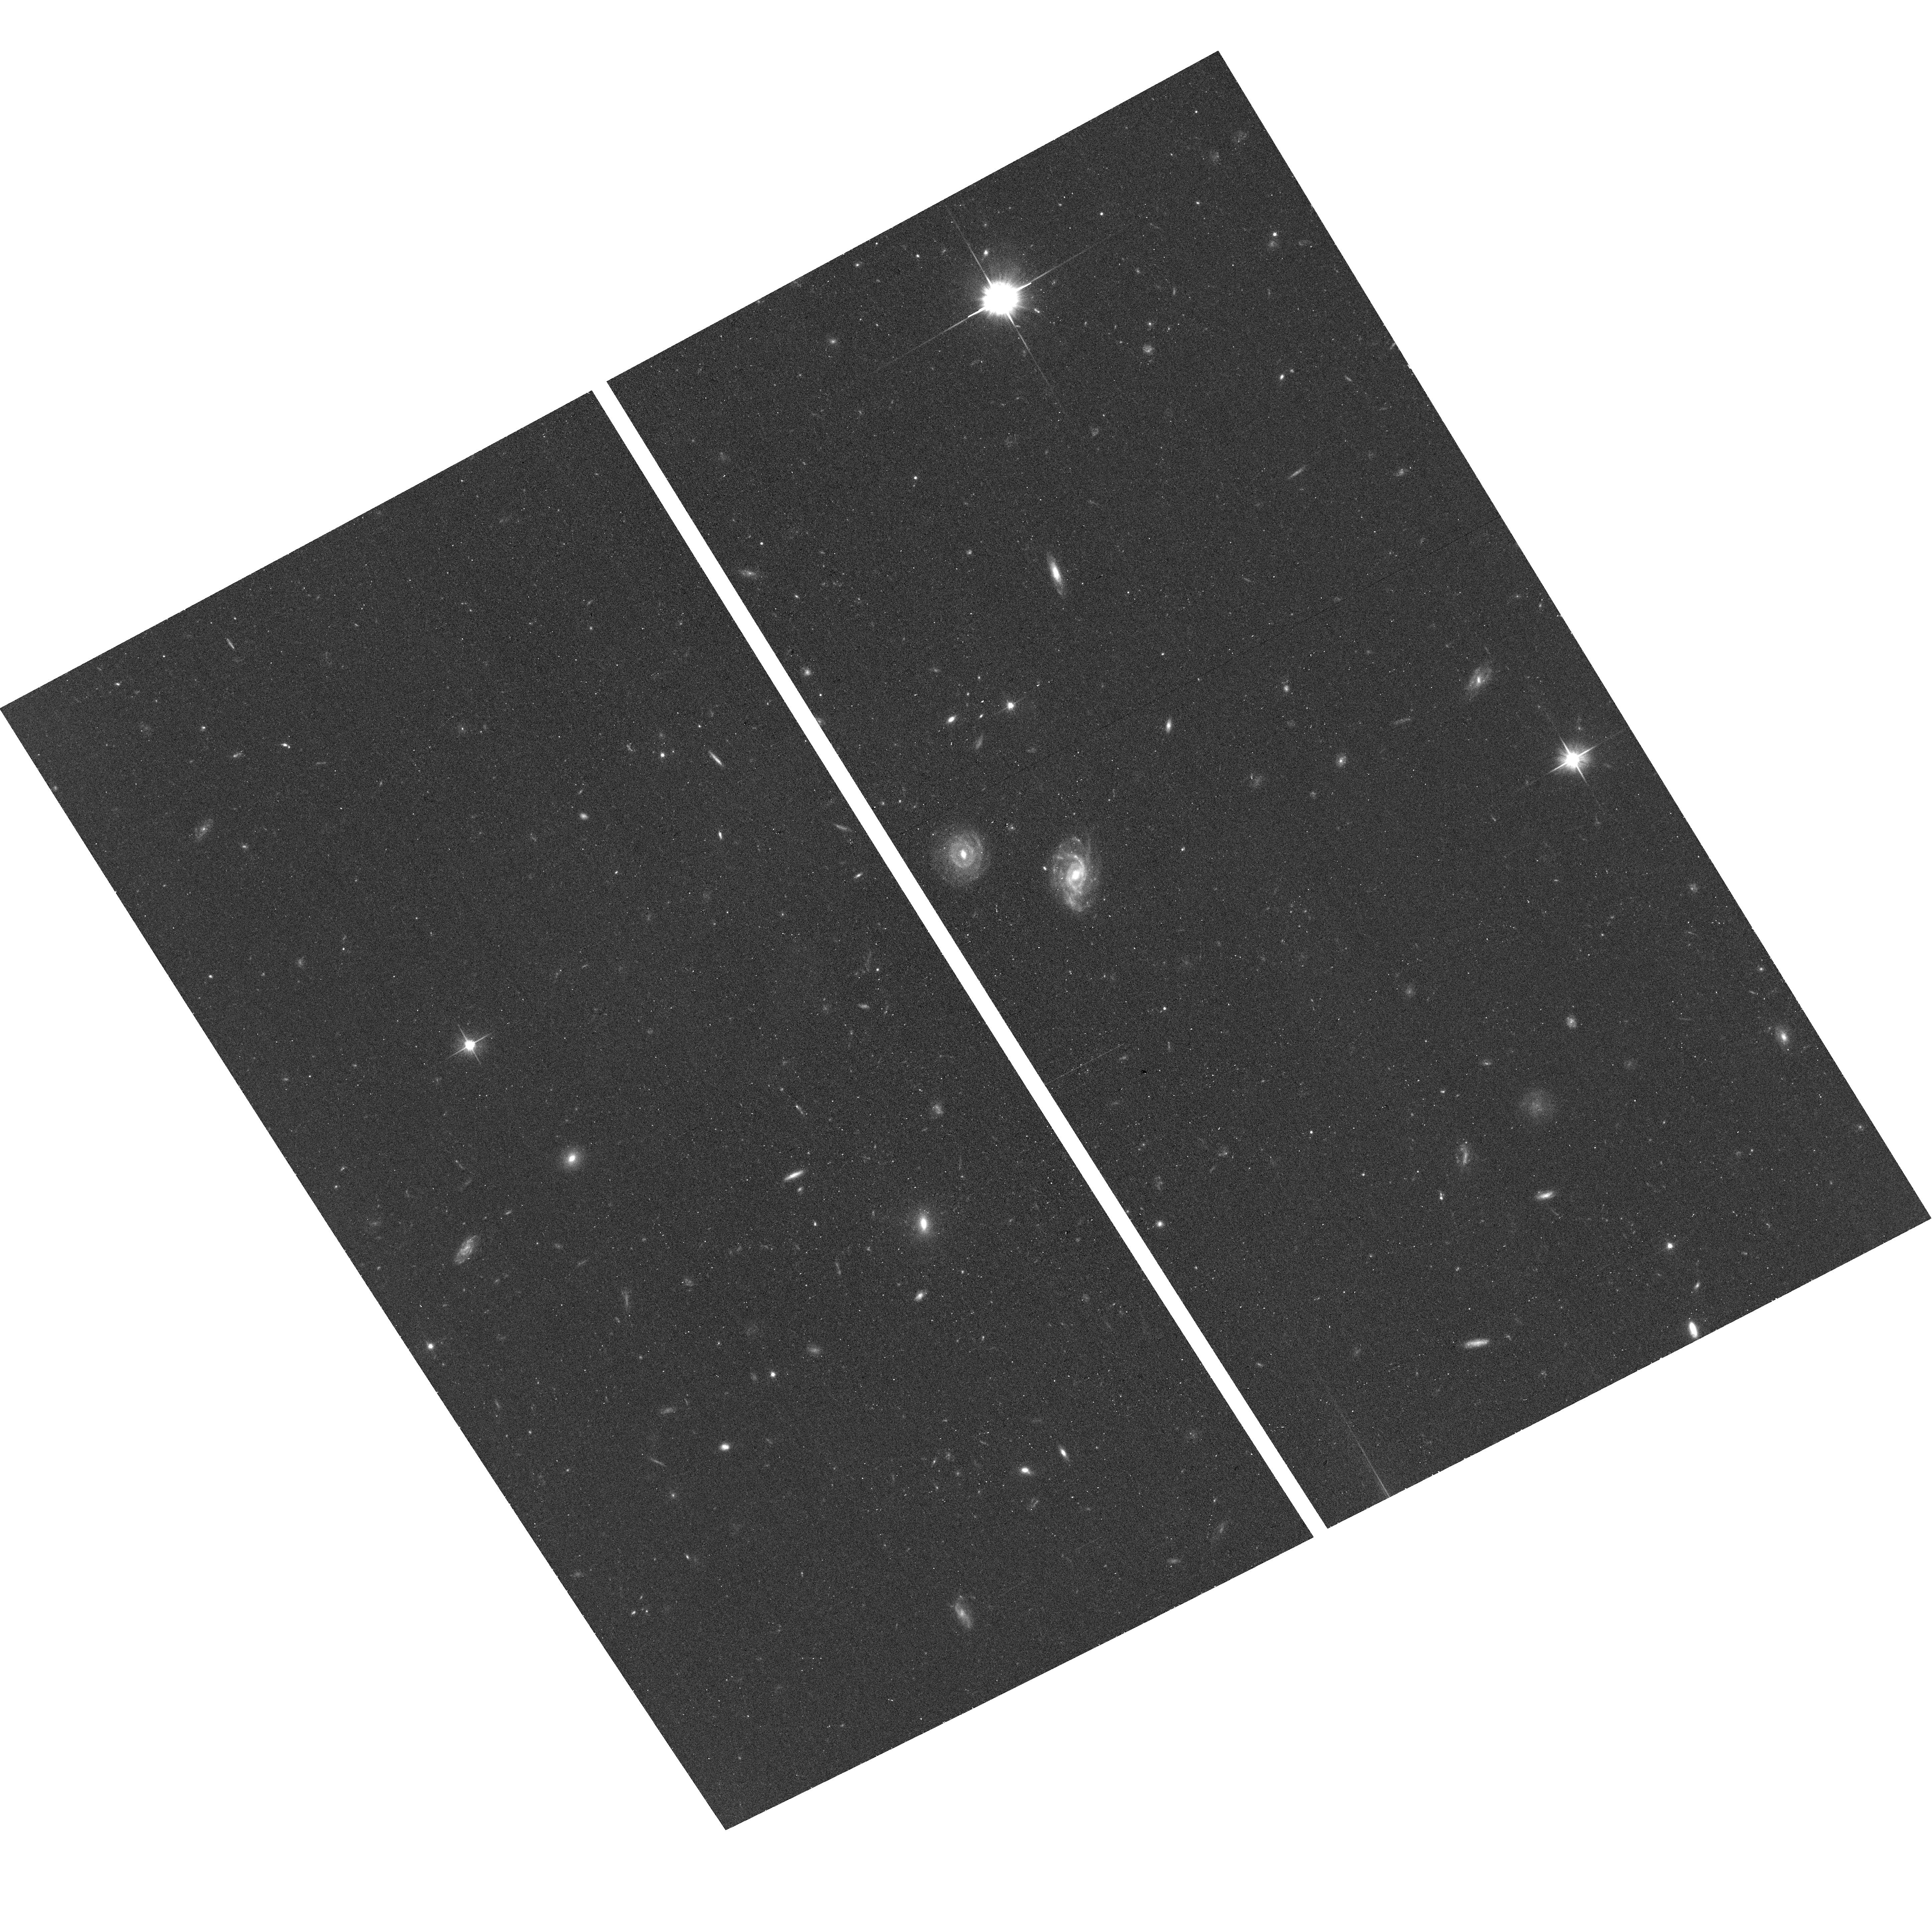
Target: field at RA 160.877°, Dec 11.779°
Instrument: ACS/WFC
Filter: F606W
Exposure: 19 min
Observation ID: hst_15683_11_acs_wfc_f606w_jdyn11

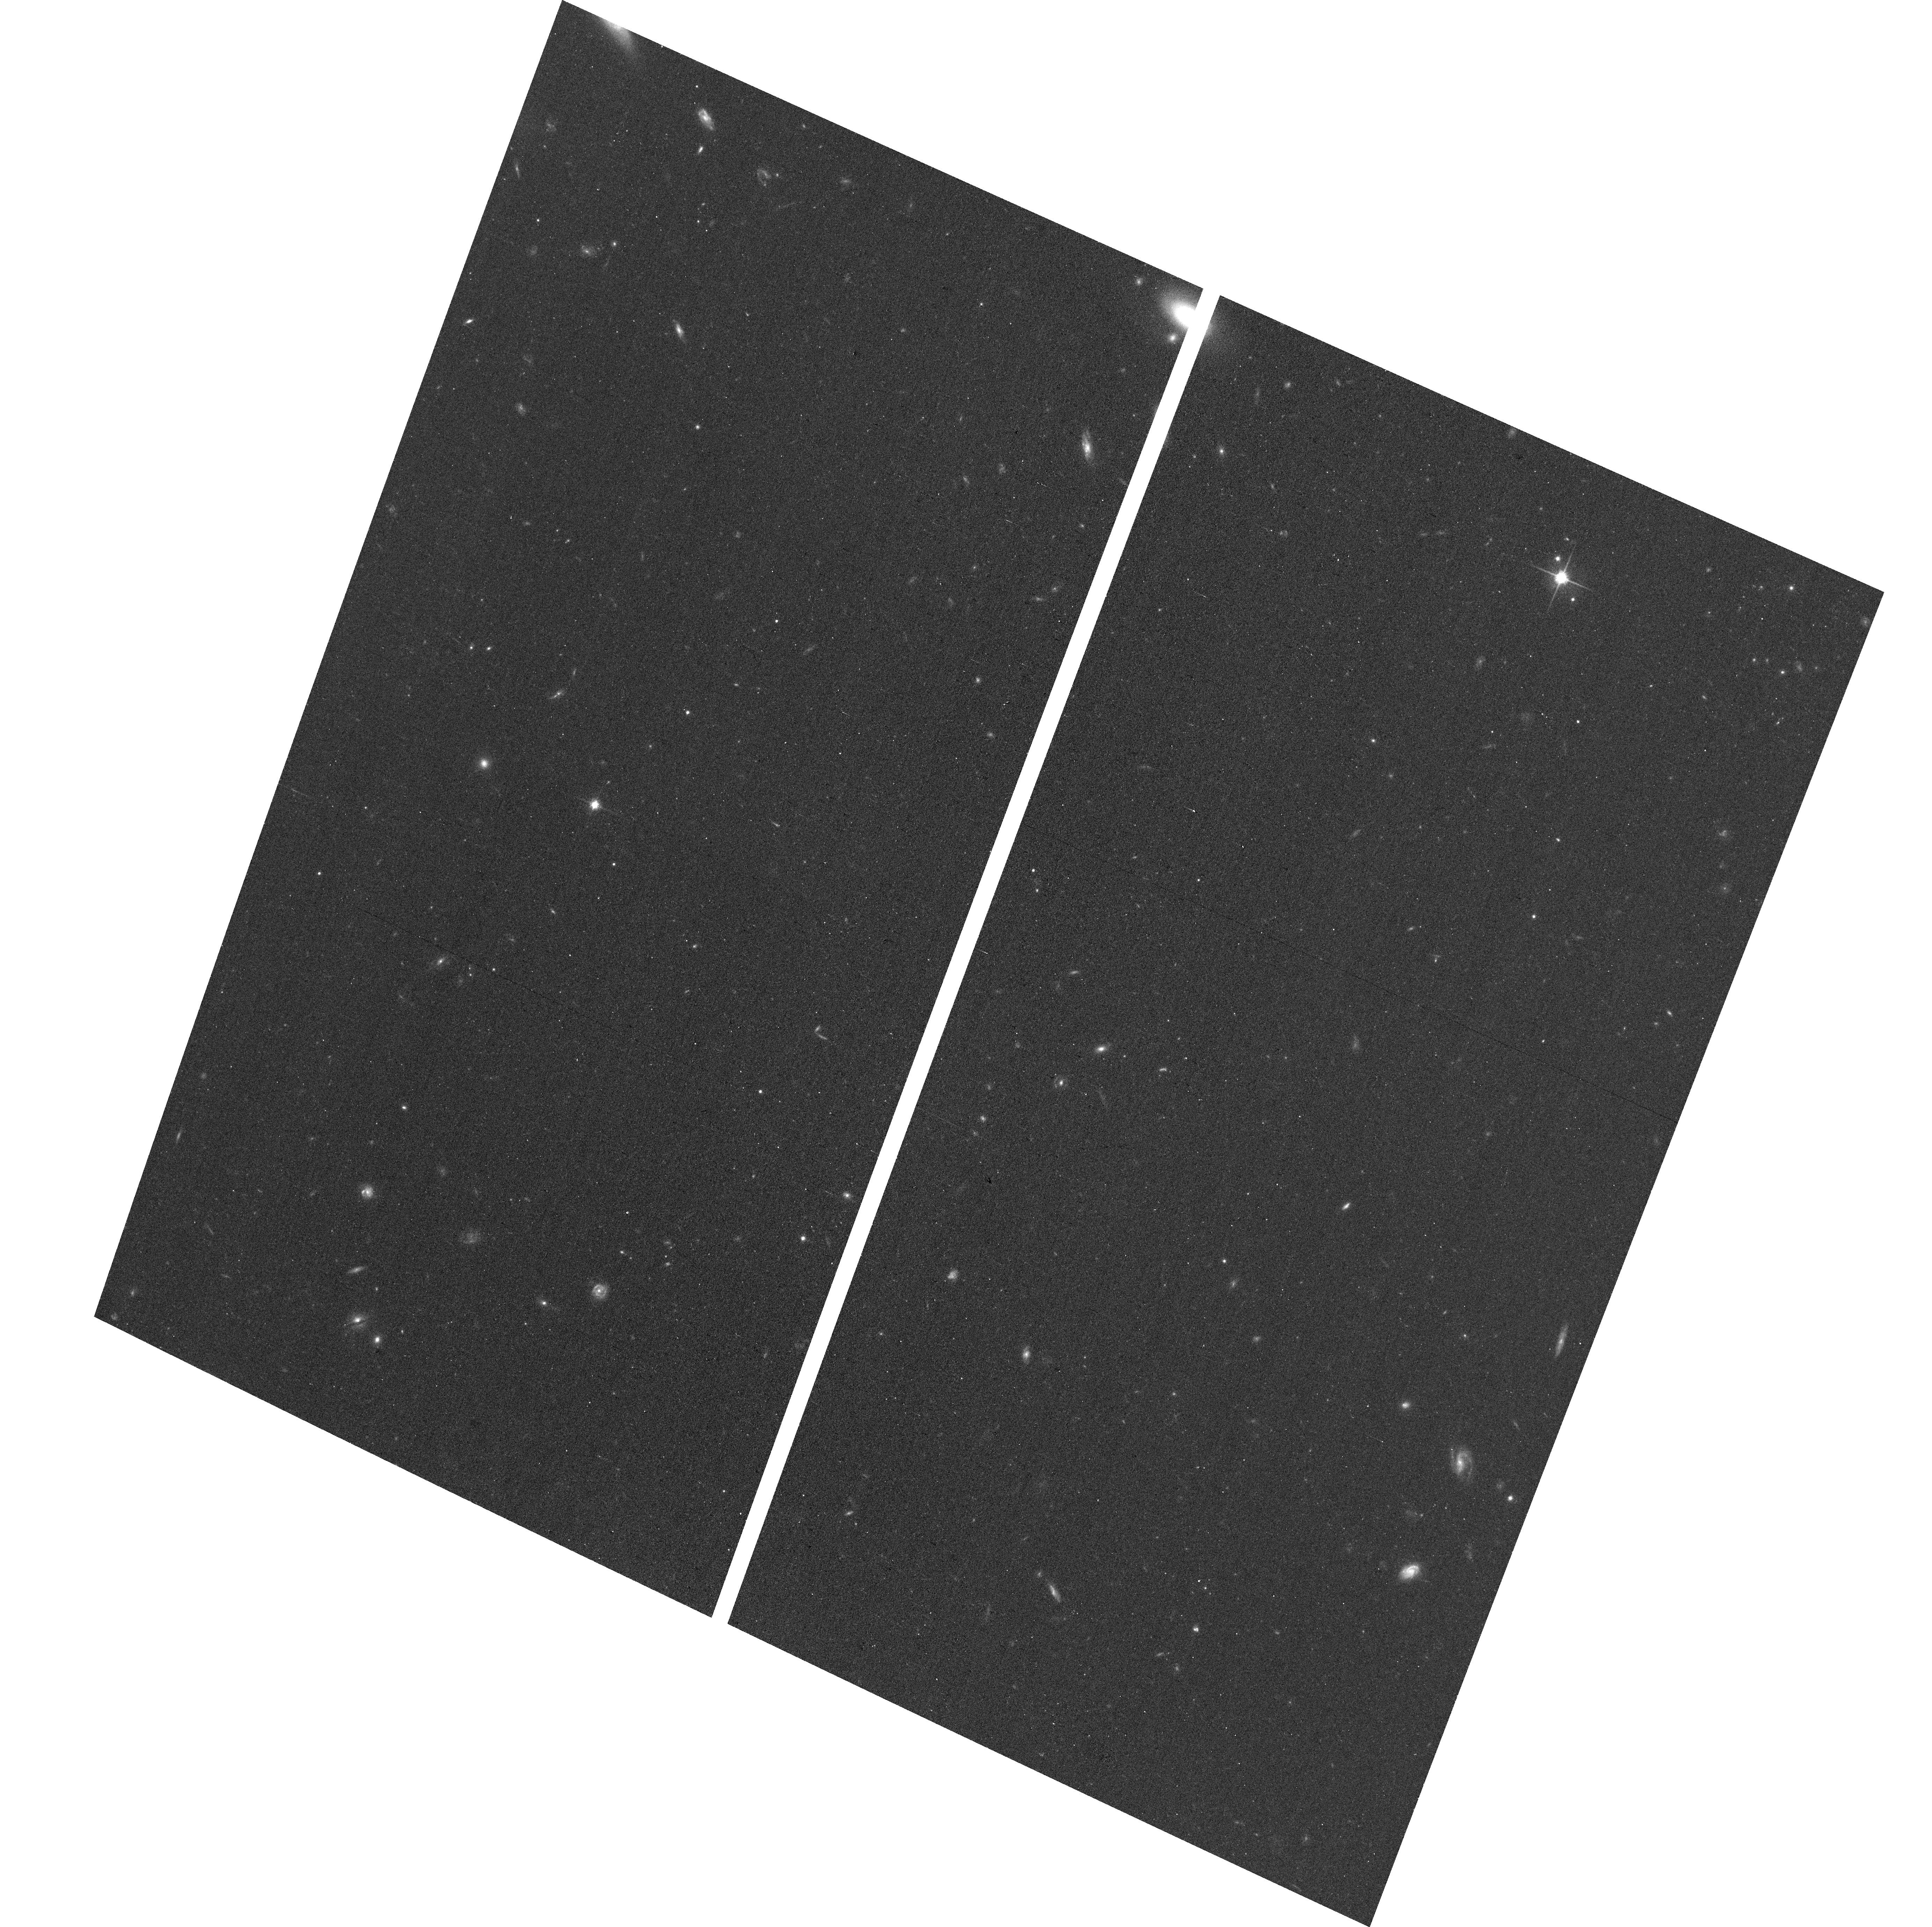
Target: field at RA 359.734°, Dec 1.102°
Instrument: ACS/WFC
Filter: F814W
Exposure: 13 min
Observation ID: hst_15683_13_acs_wfc_f814w_jdyn13

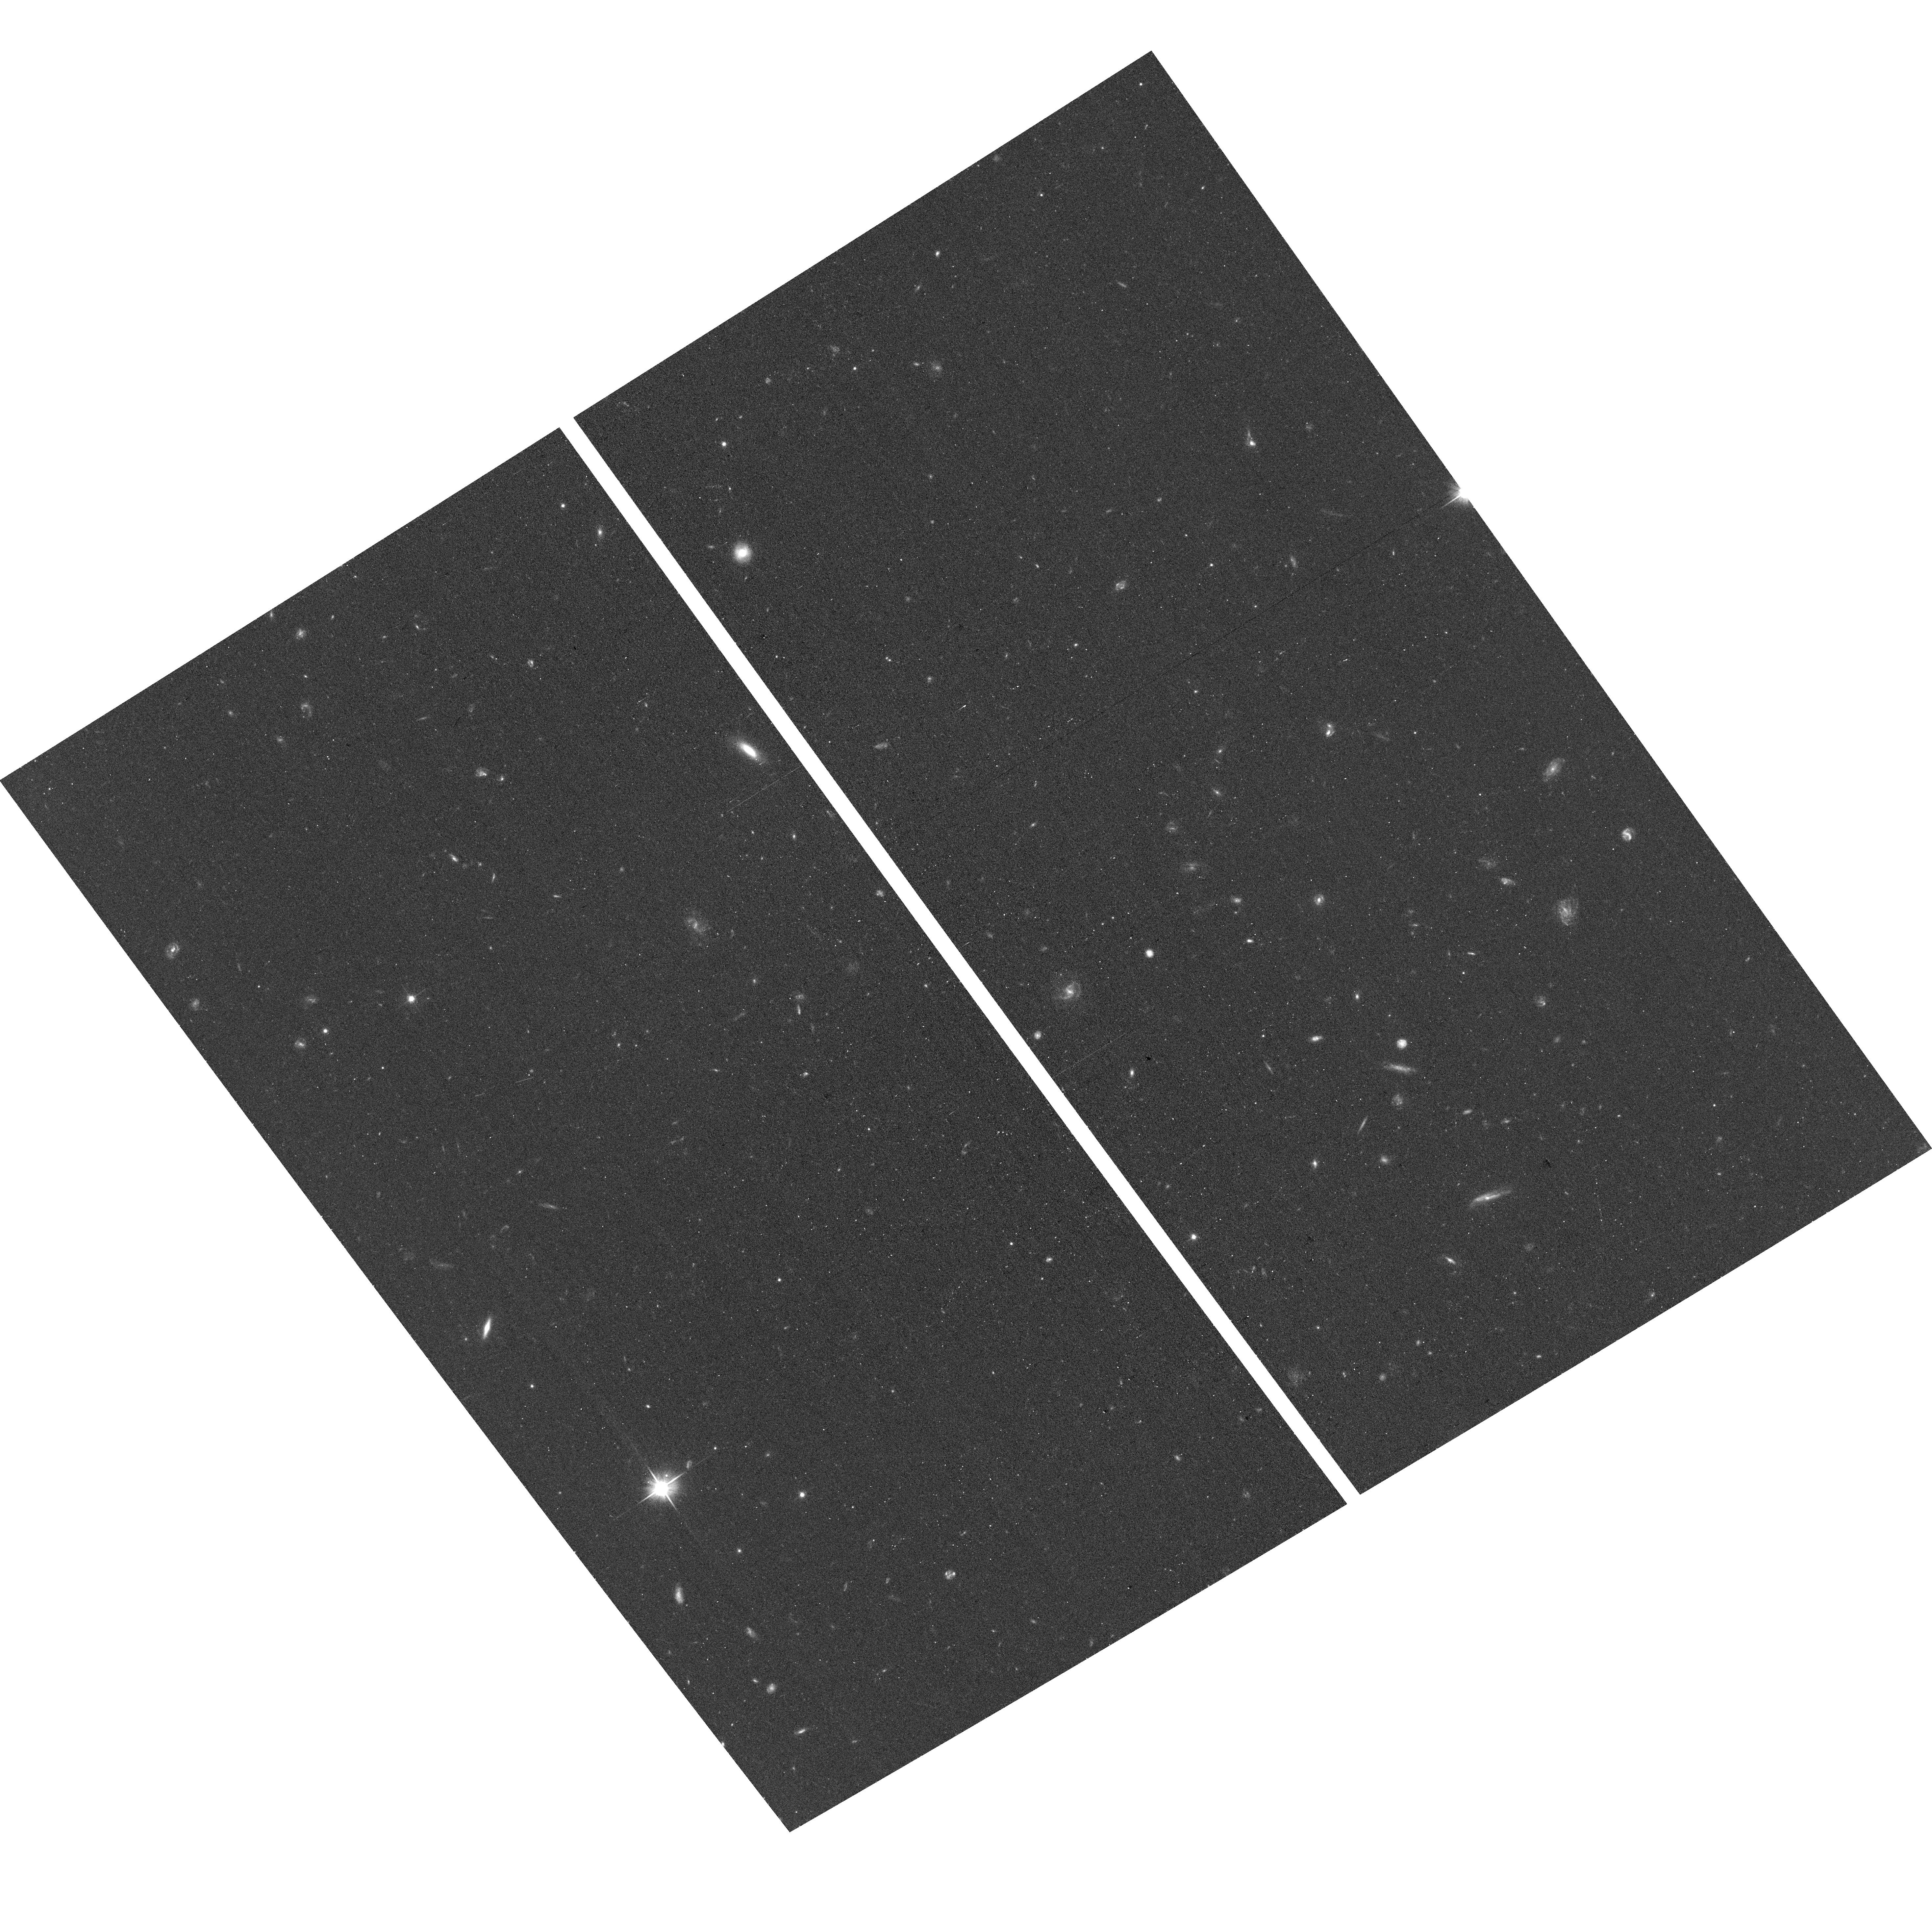
Target: field at RA 188.647°, Dec -1.066°
Instrument: ACS/WFC
Filter: F606W
Exposure: 17 min
Observation ID: hst_15683_18_acs_wfc_f606w_jdyn18

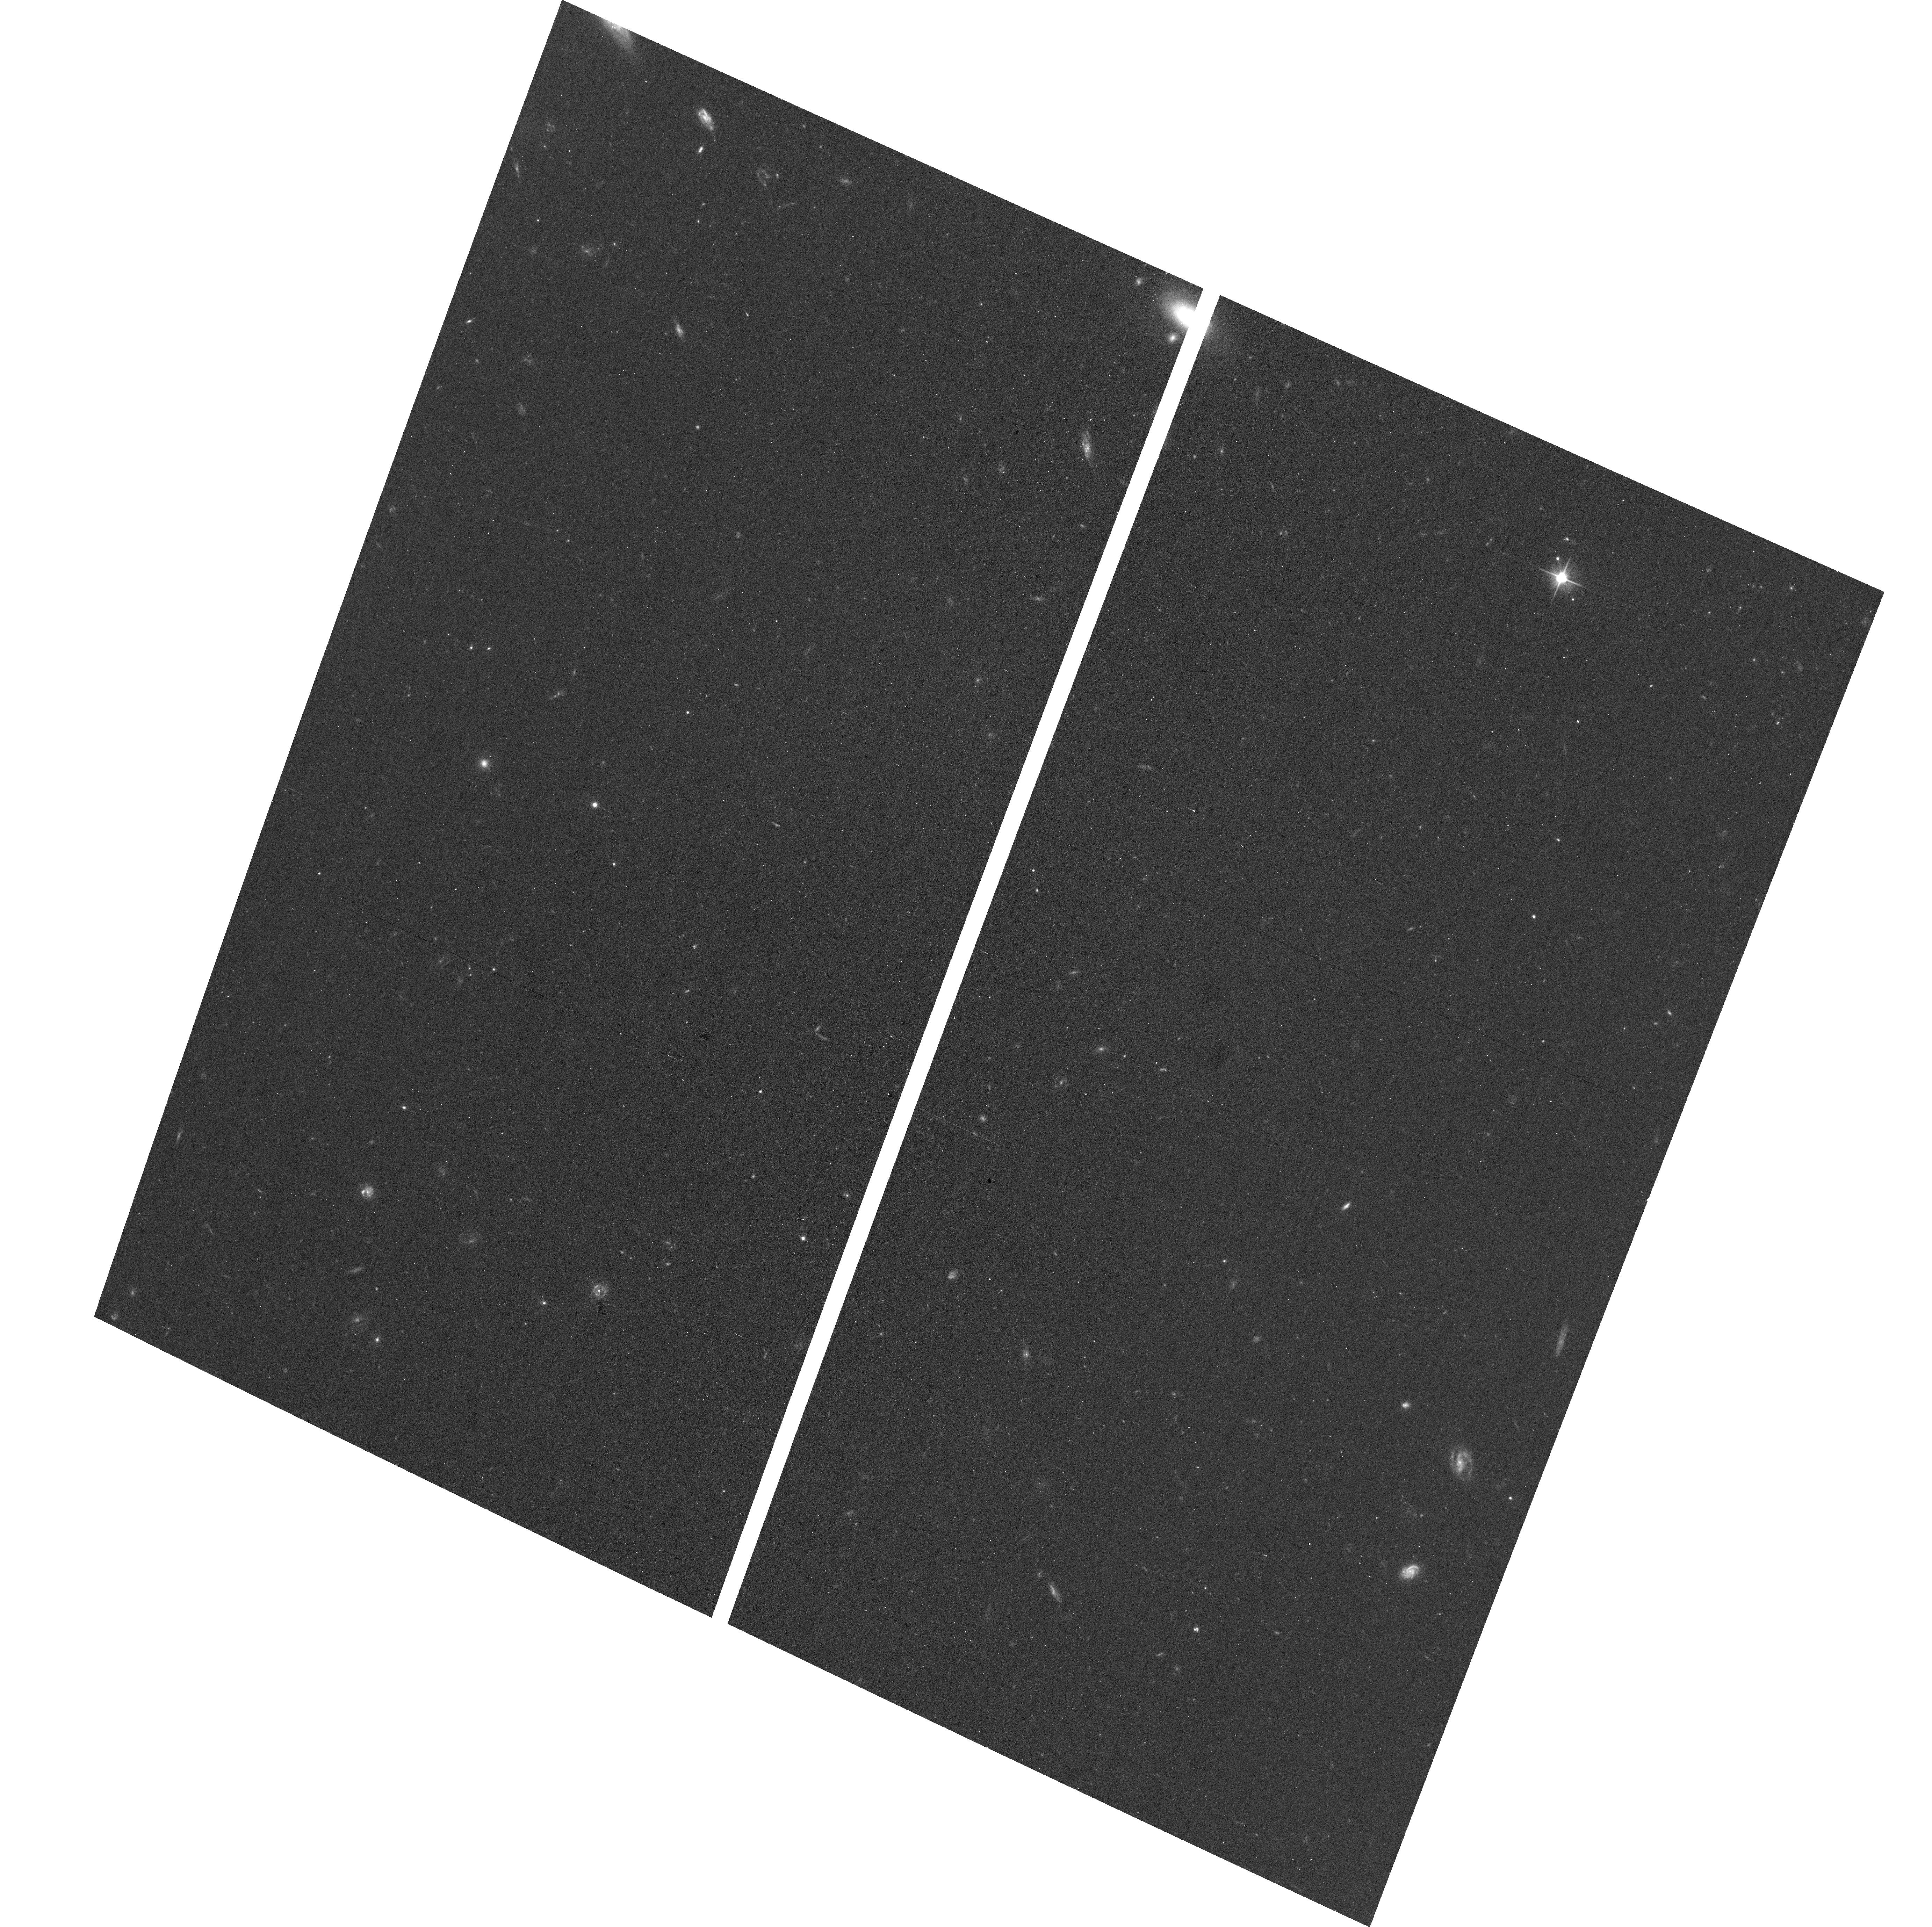
Target: field at RA 359.734°, Dec 1.102°
Instrument: ACS/WFC
Filter: F606W
Exposure: 13 min
Observation ID: hst_15683_13_acs_wfc_f606w_jdyn13

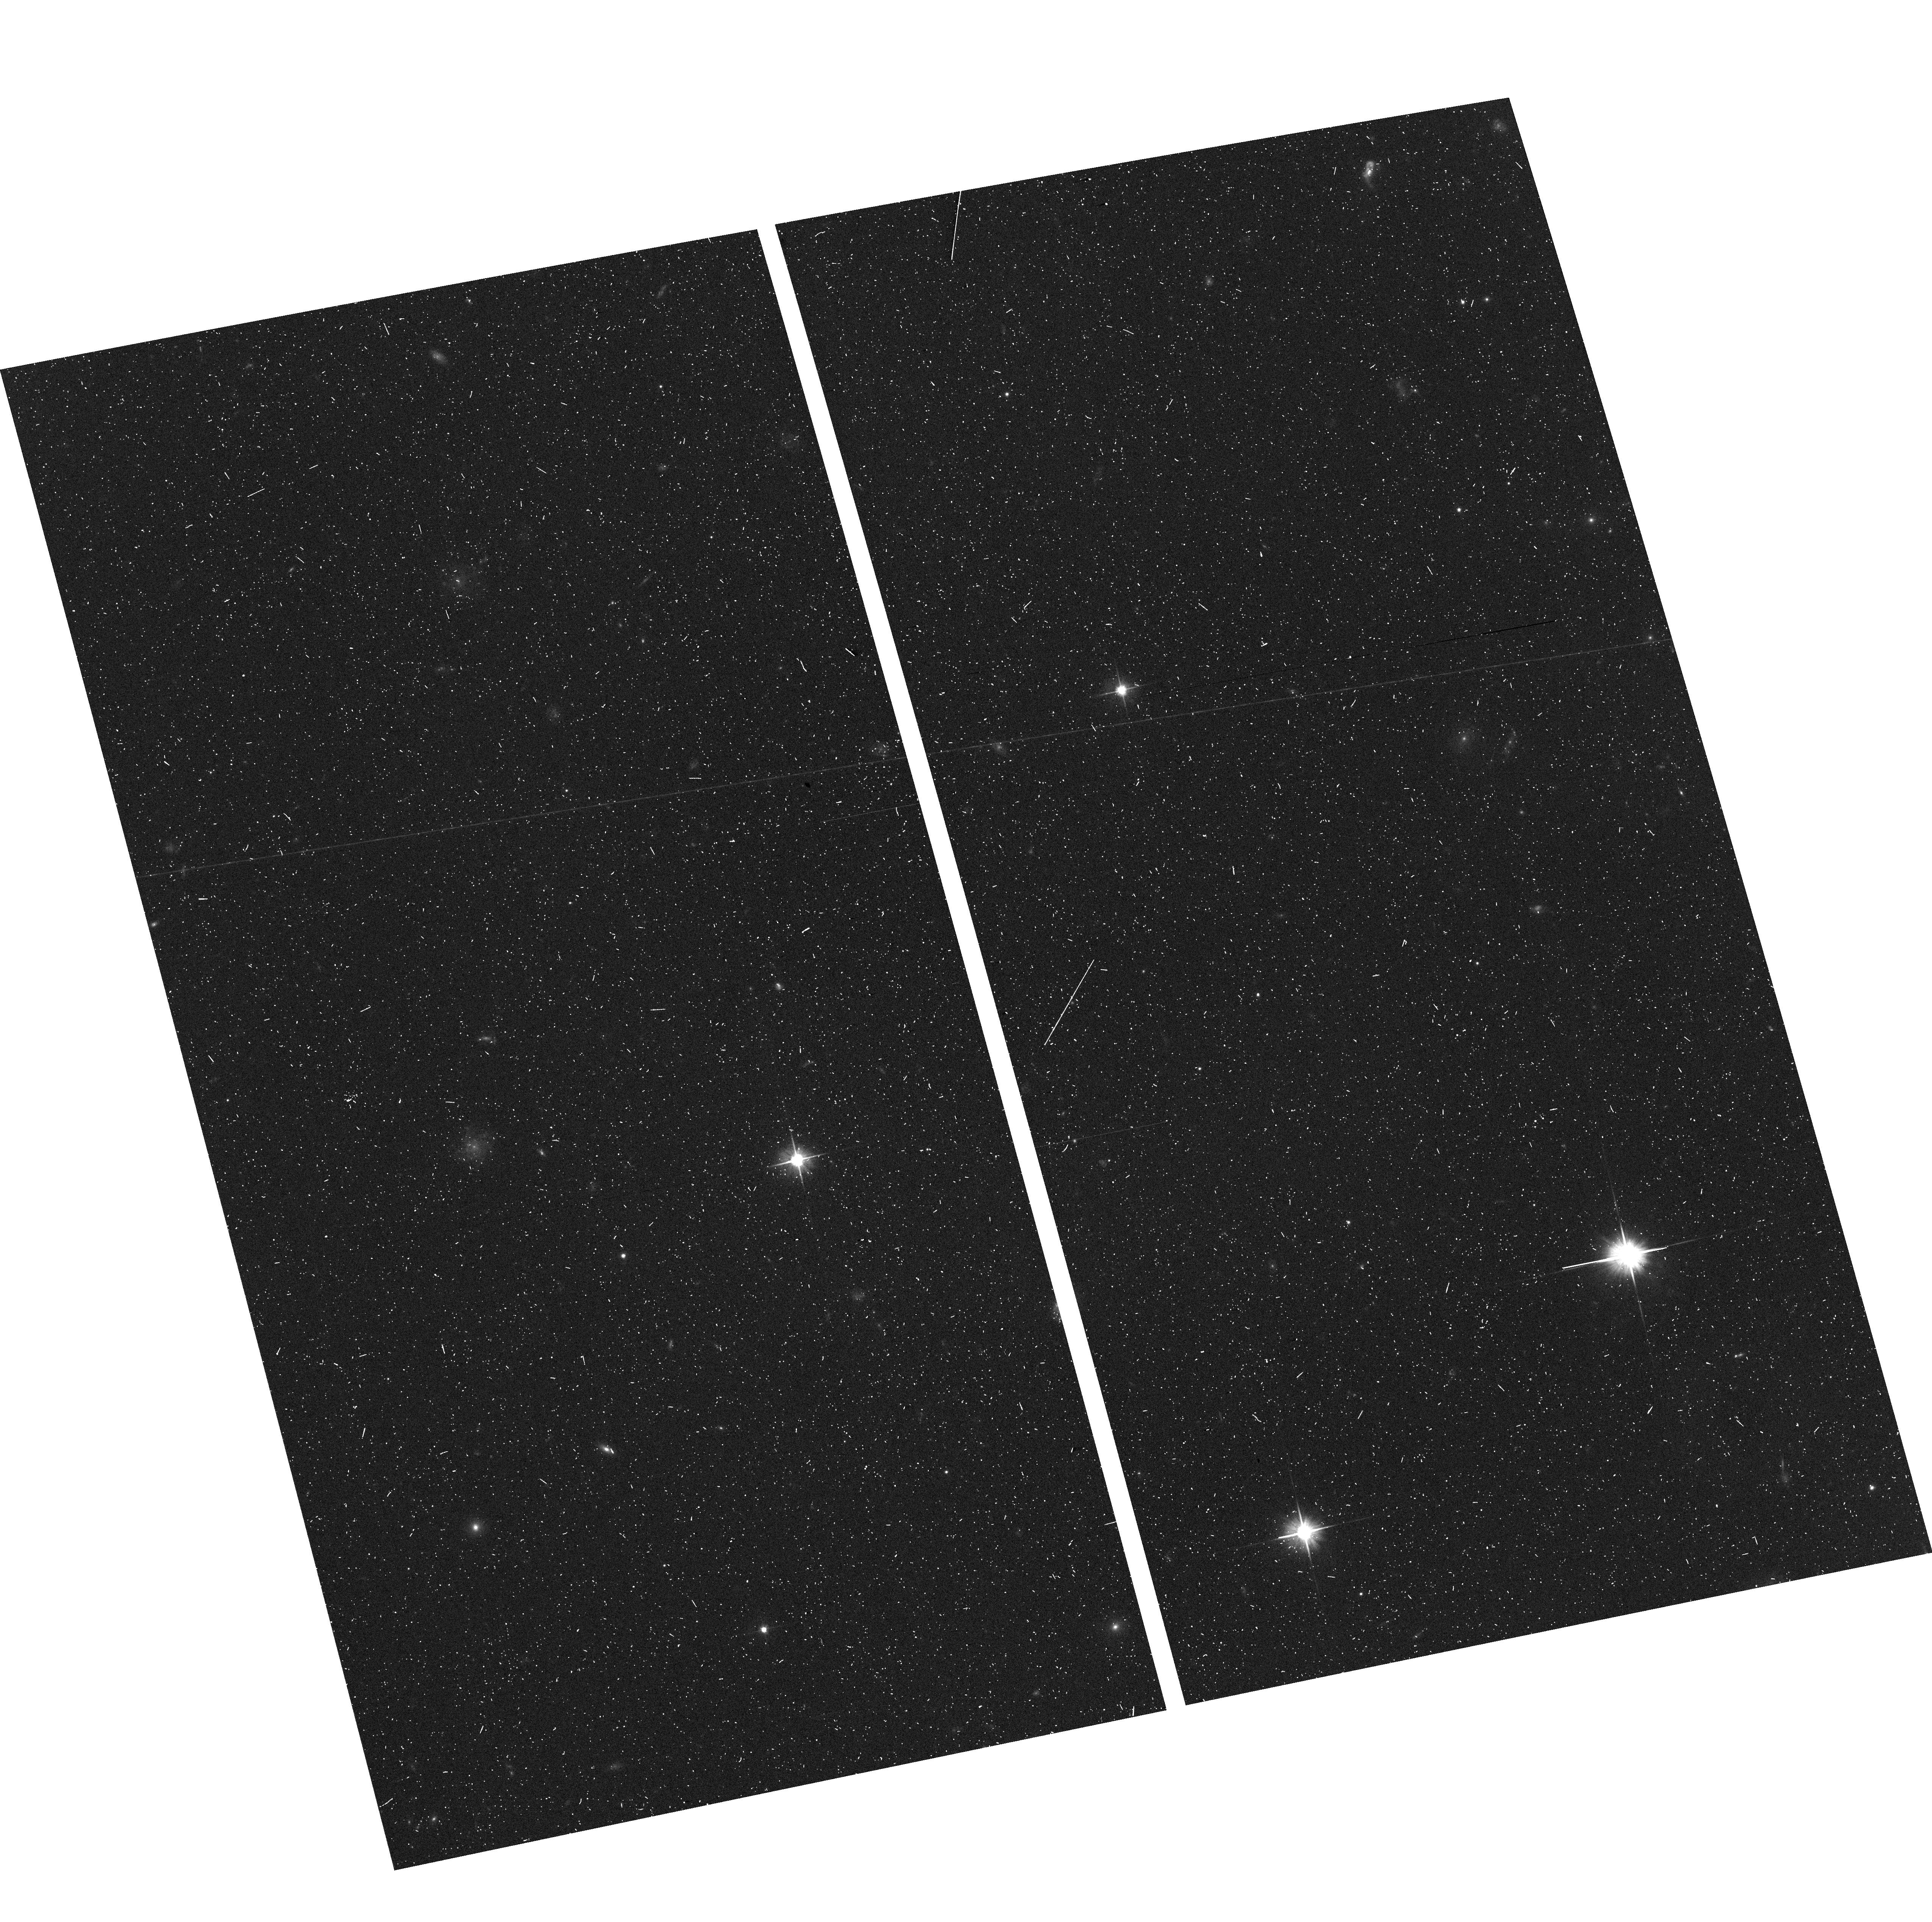
Target: field at RA 126.850°, Dec 18.308°
Instrument: ACS/WFC
Filter: F606W
Exposure: 9 min
Observation ID: hst_15683_07_acs_wfc_f606w_jdyn07

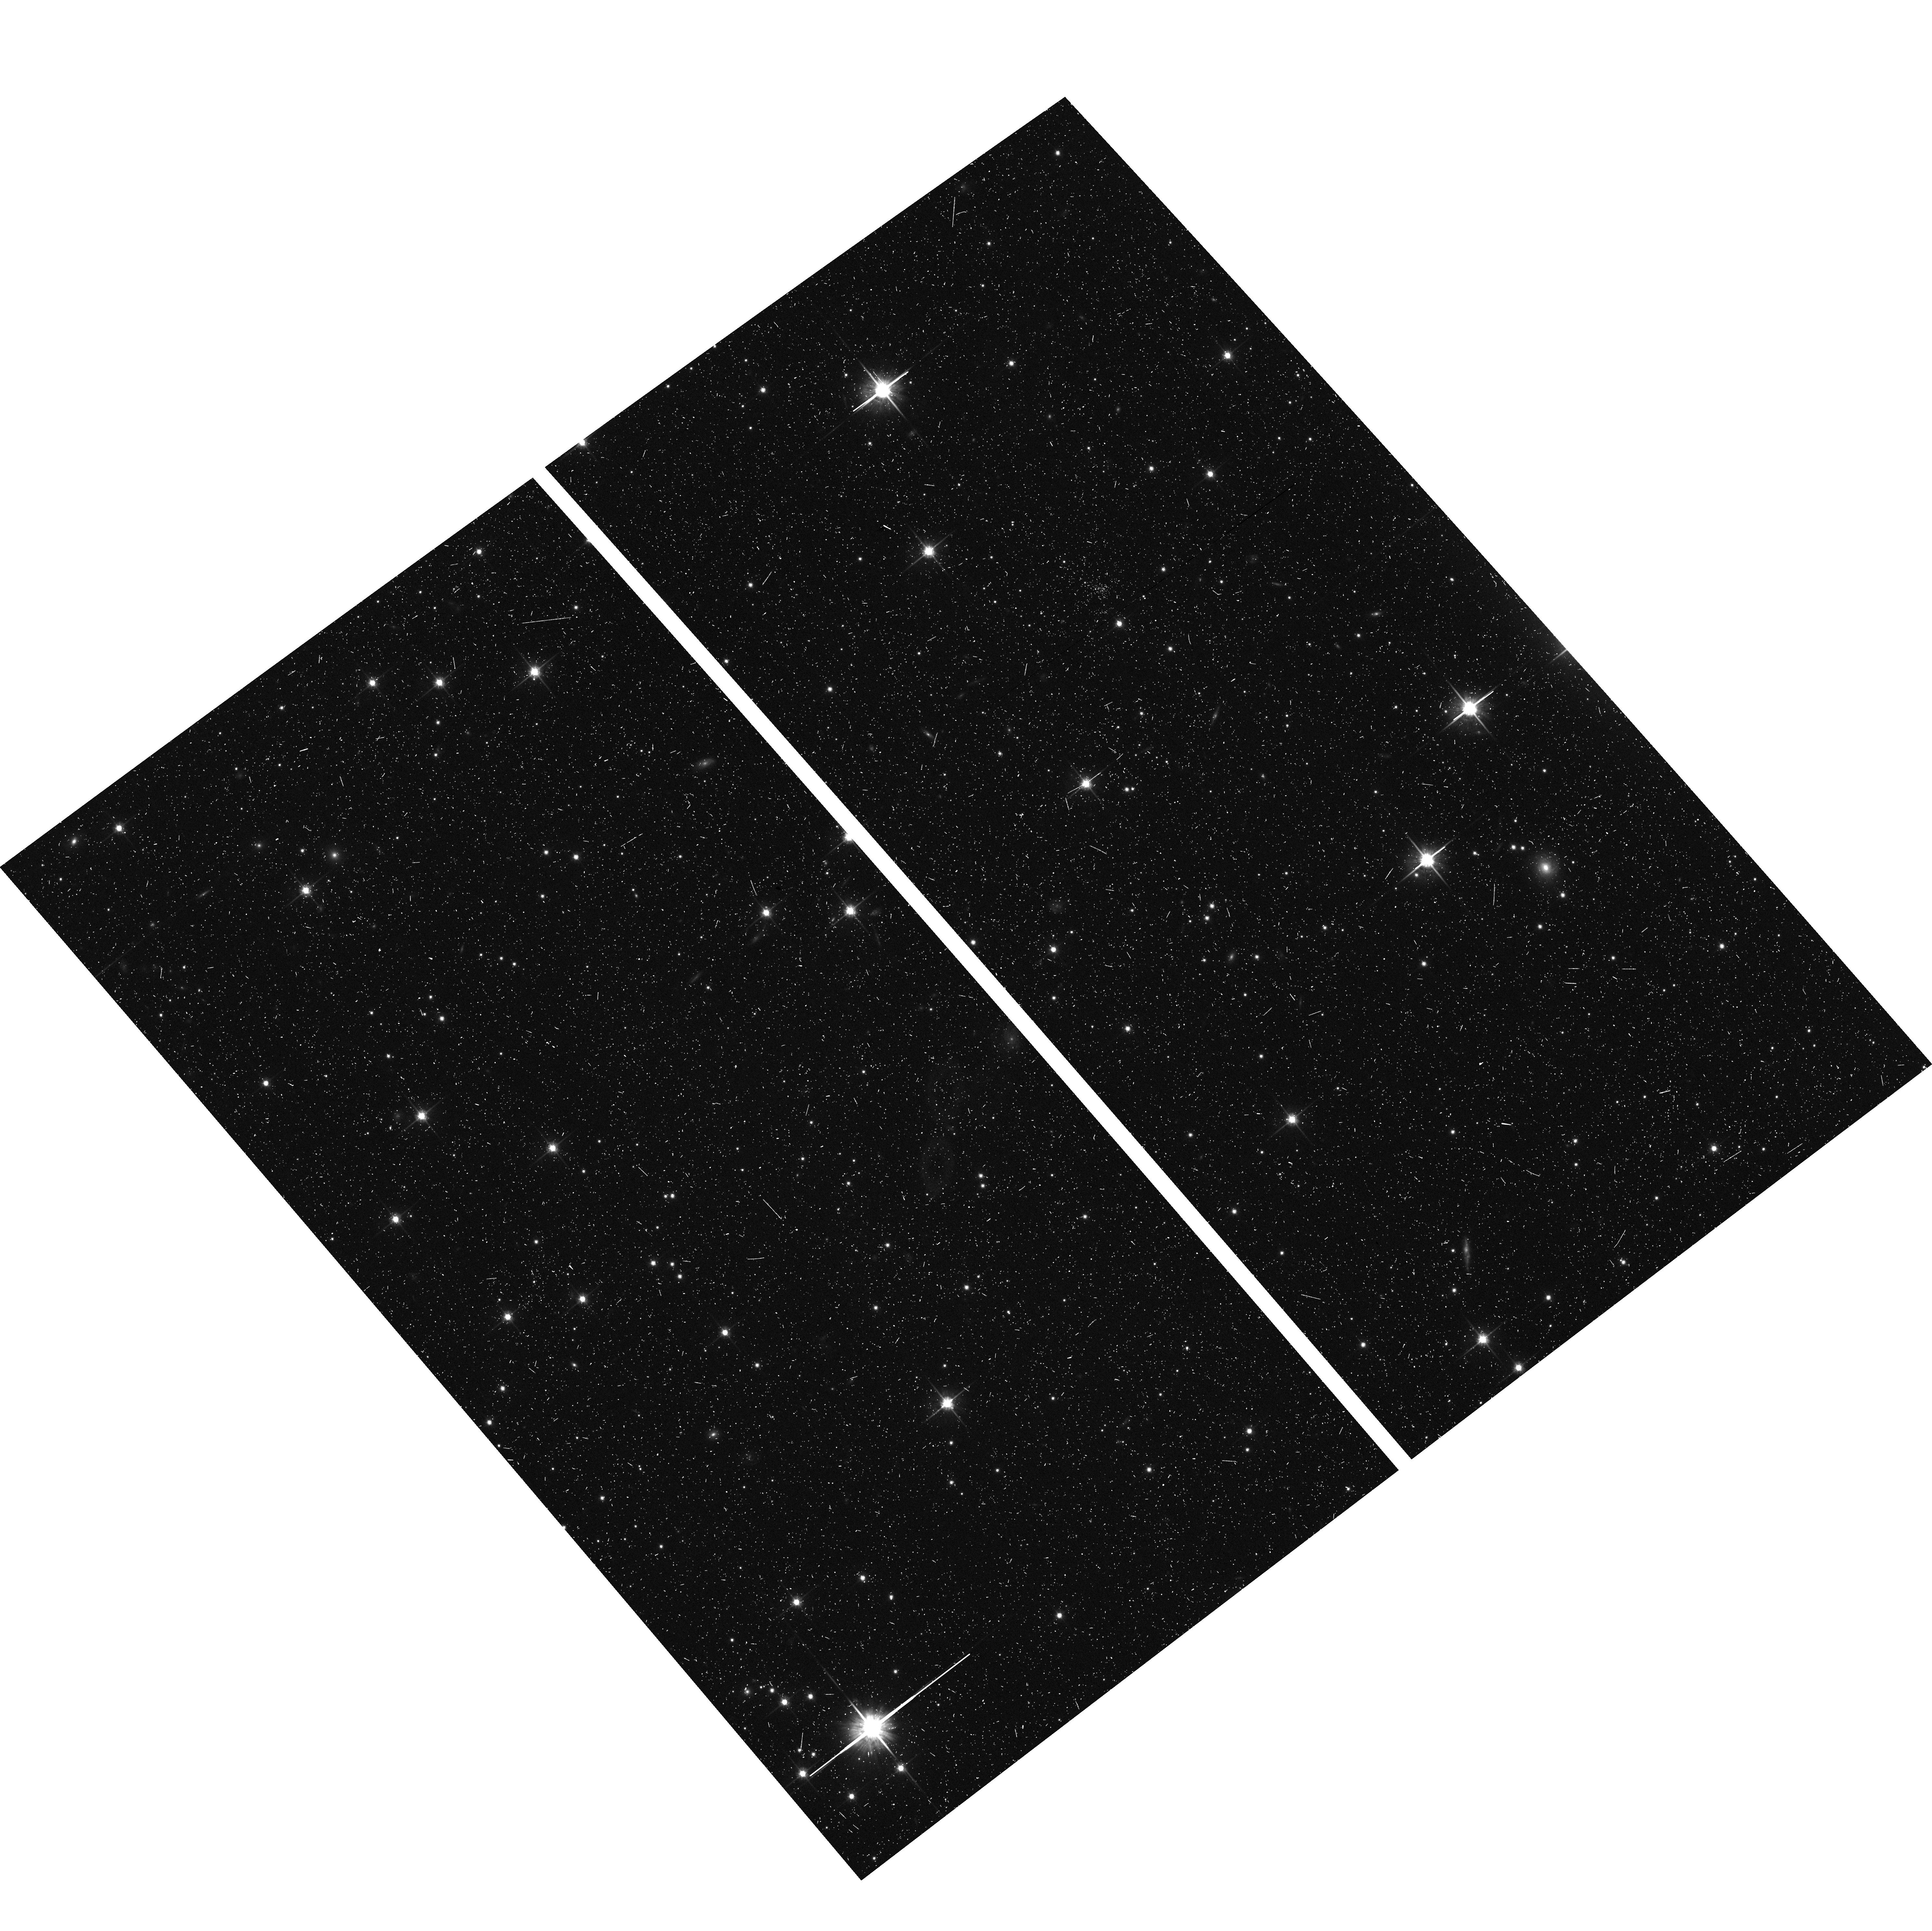
Target: field at RA 244.887°, Dec -21.592°
Instrument: ACS/WFC
Filter: F814W
Exposure: 15 min
Observation ID: hst_15683_17_acs_wfc_f814w_jdyn17

A Pure Parallel survey of the colors of small trans-Neptunian objects to constrain the collisional history of the Outer Solar System - Continuation (PI: Trilling, David E.)

We propose to use 150 Pure Parallel ACS/WFC orbits within 5 degrees of the ecliptic to search for faint (R>25) trans-Neptunian objects (TNOs). Based on our prior experience we expect to discover 50 faint TNOs, 24 of which will be members of the dynamically isolated cold classical subpopulation. We predict, based on theory and preliminary observational evidence, that cold classical TNOs that are smaller than an observed break in the size distribution should be significantly bluer than large cold classical TNOs due to ongoing collisional evolution of those small bodies. We will obtain V-I colors for all detected TNOs, allowing a statistically significant test of the hypothesized color difference for small cold classicals. If smaller cold classicals exhibit bluer colors than large cold classicals then the nature of the break in the size distribution is collisional. On the contrary, if the small cold classicals are as red as their larger counterparts then the break instead is most likely primordial and a product of the environment in which these objects formed. We have extensive experience detecting faint TNOs in HST data. This well-posed experiment will offer for the first time direct observational evidence about the broad collisional history of the outer Solar System and is only possible with HST.